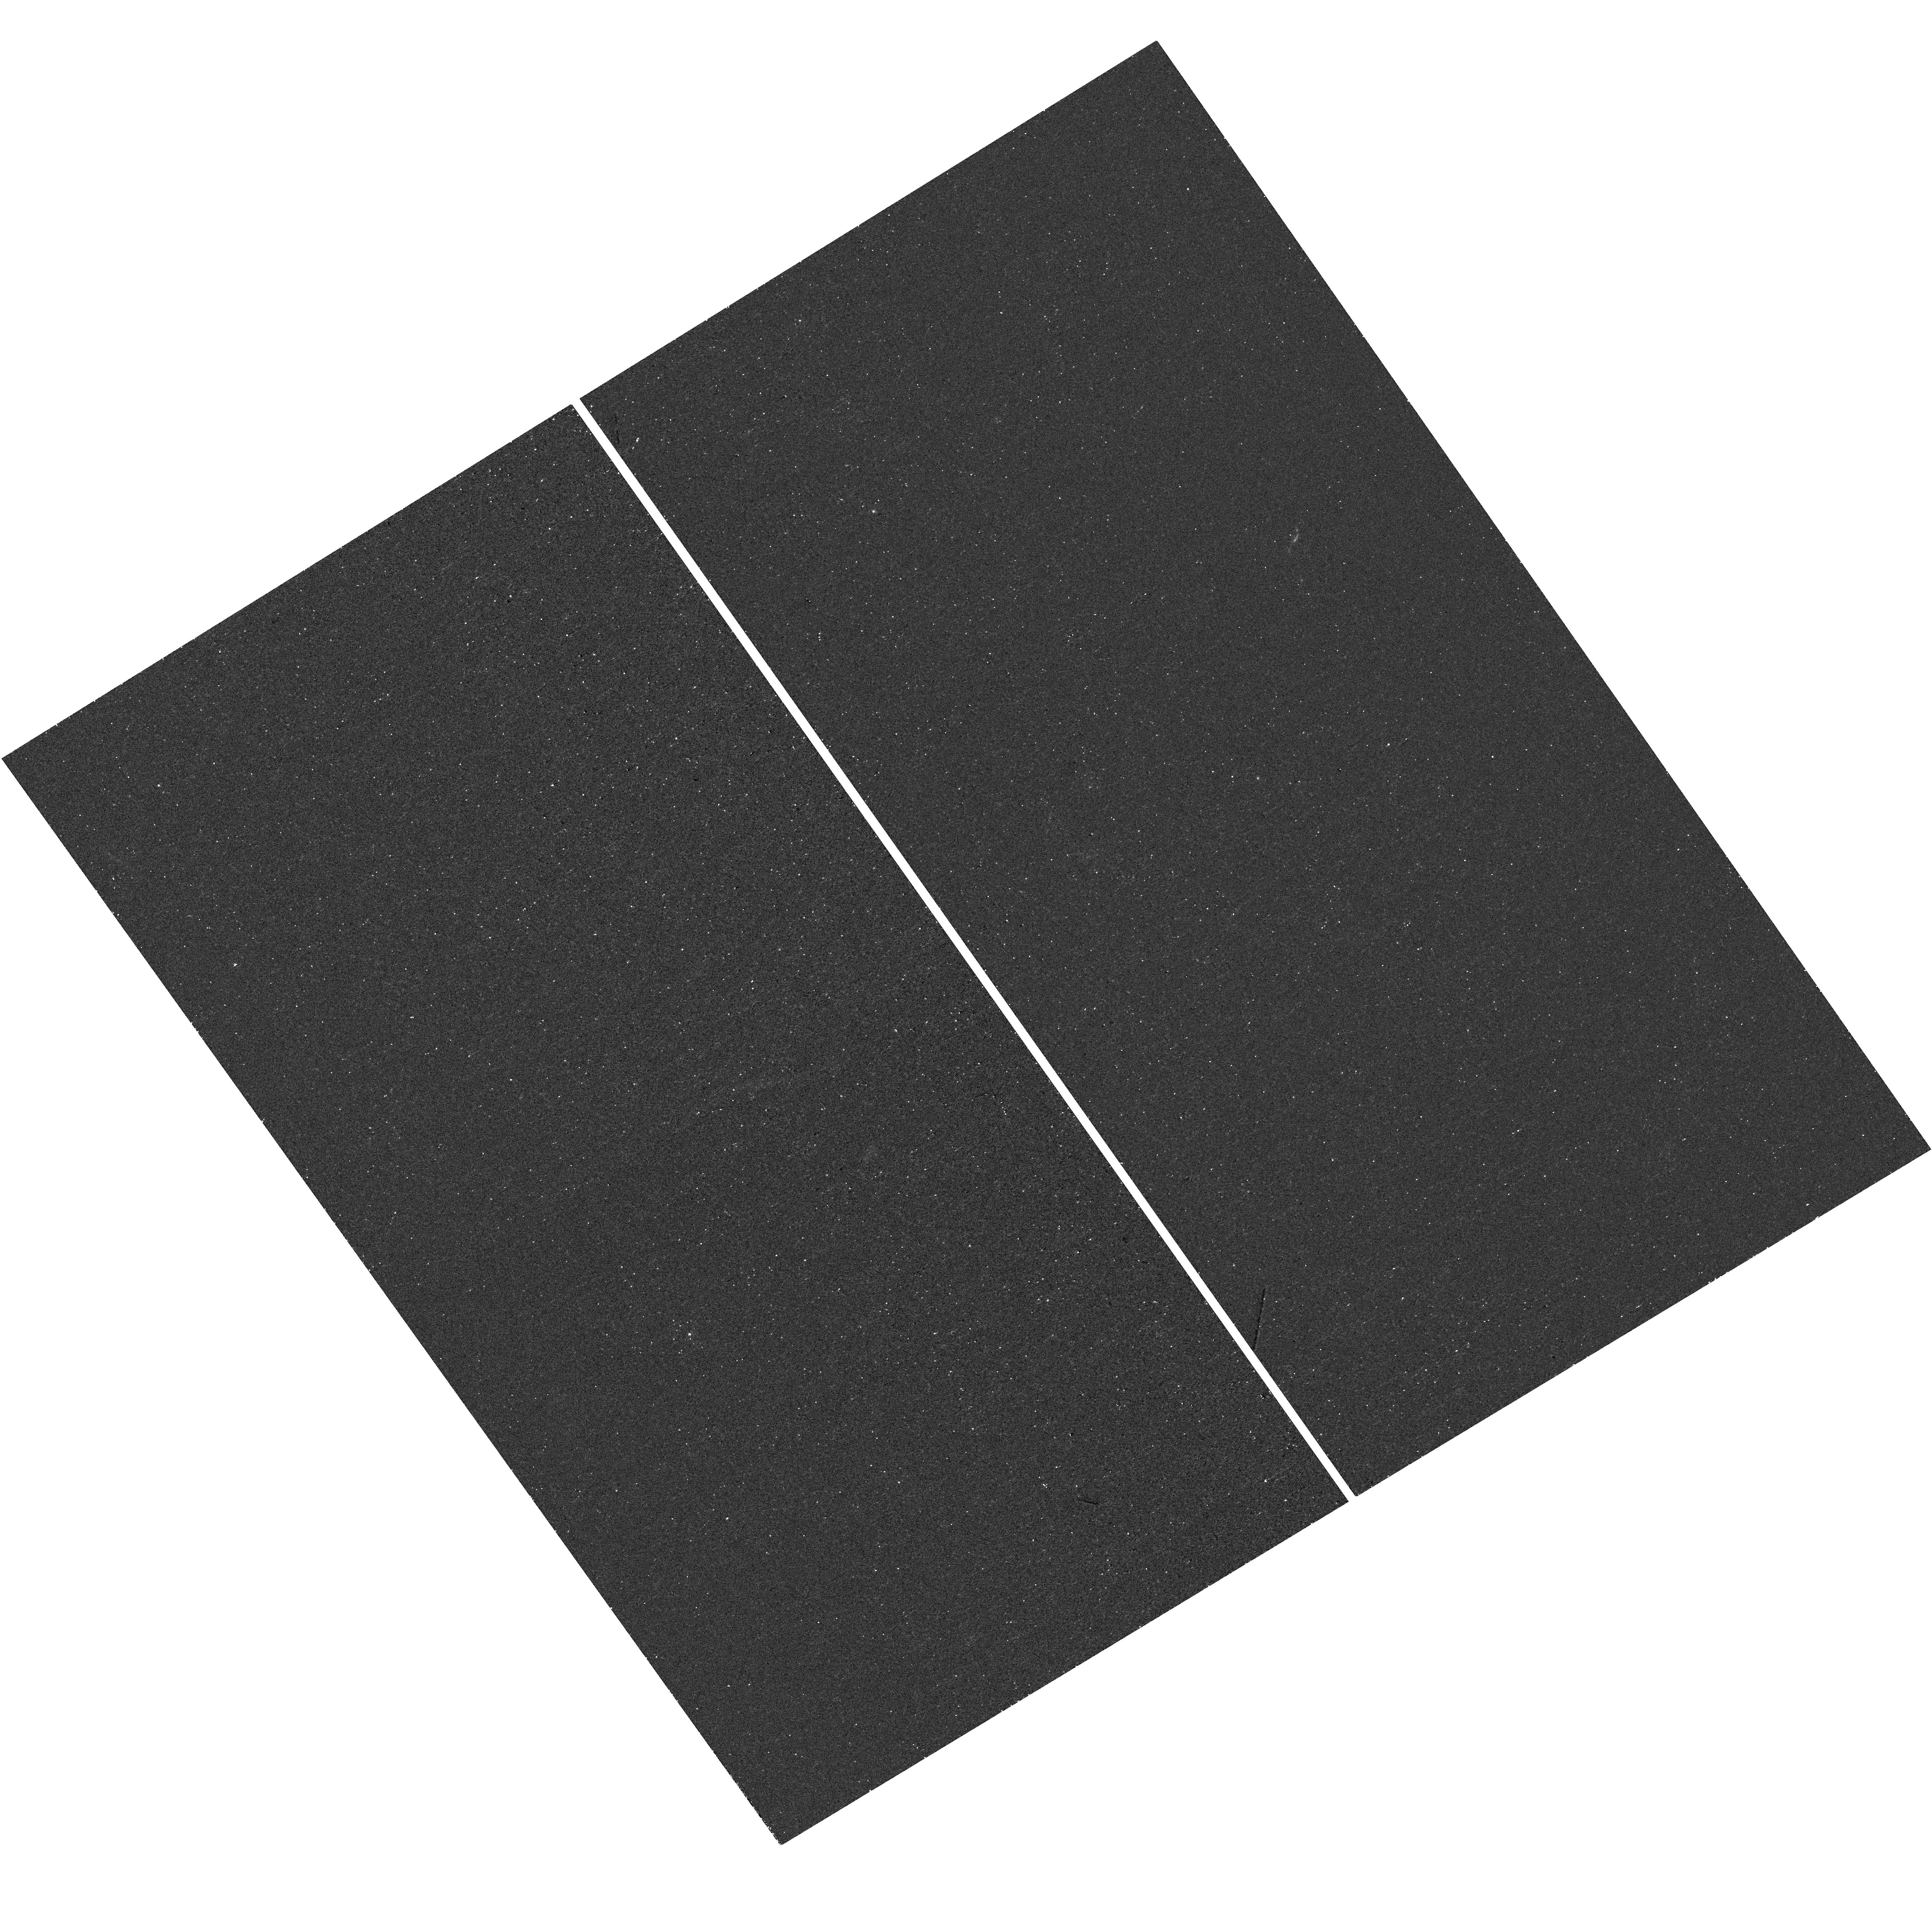
Target: ASASSN-15LH. Instrument: WFC3/UVIS. Filter: F225W. Exposure: 22 min. Observation ID: hst_15499_01_wfc3_uvis_f225w_iduf01

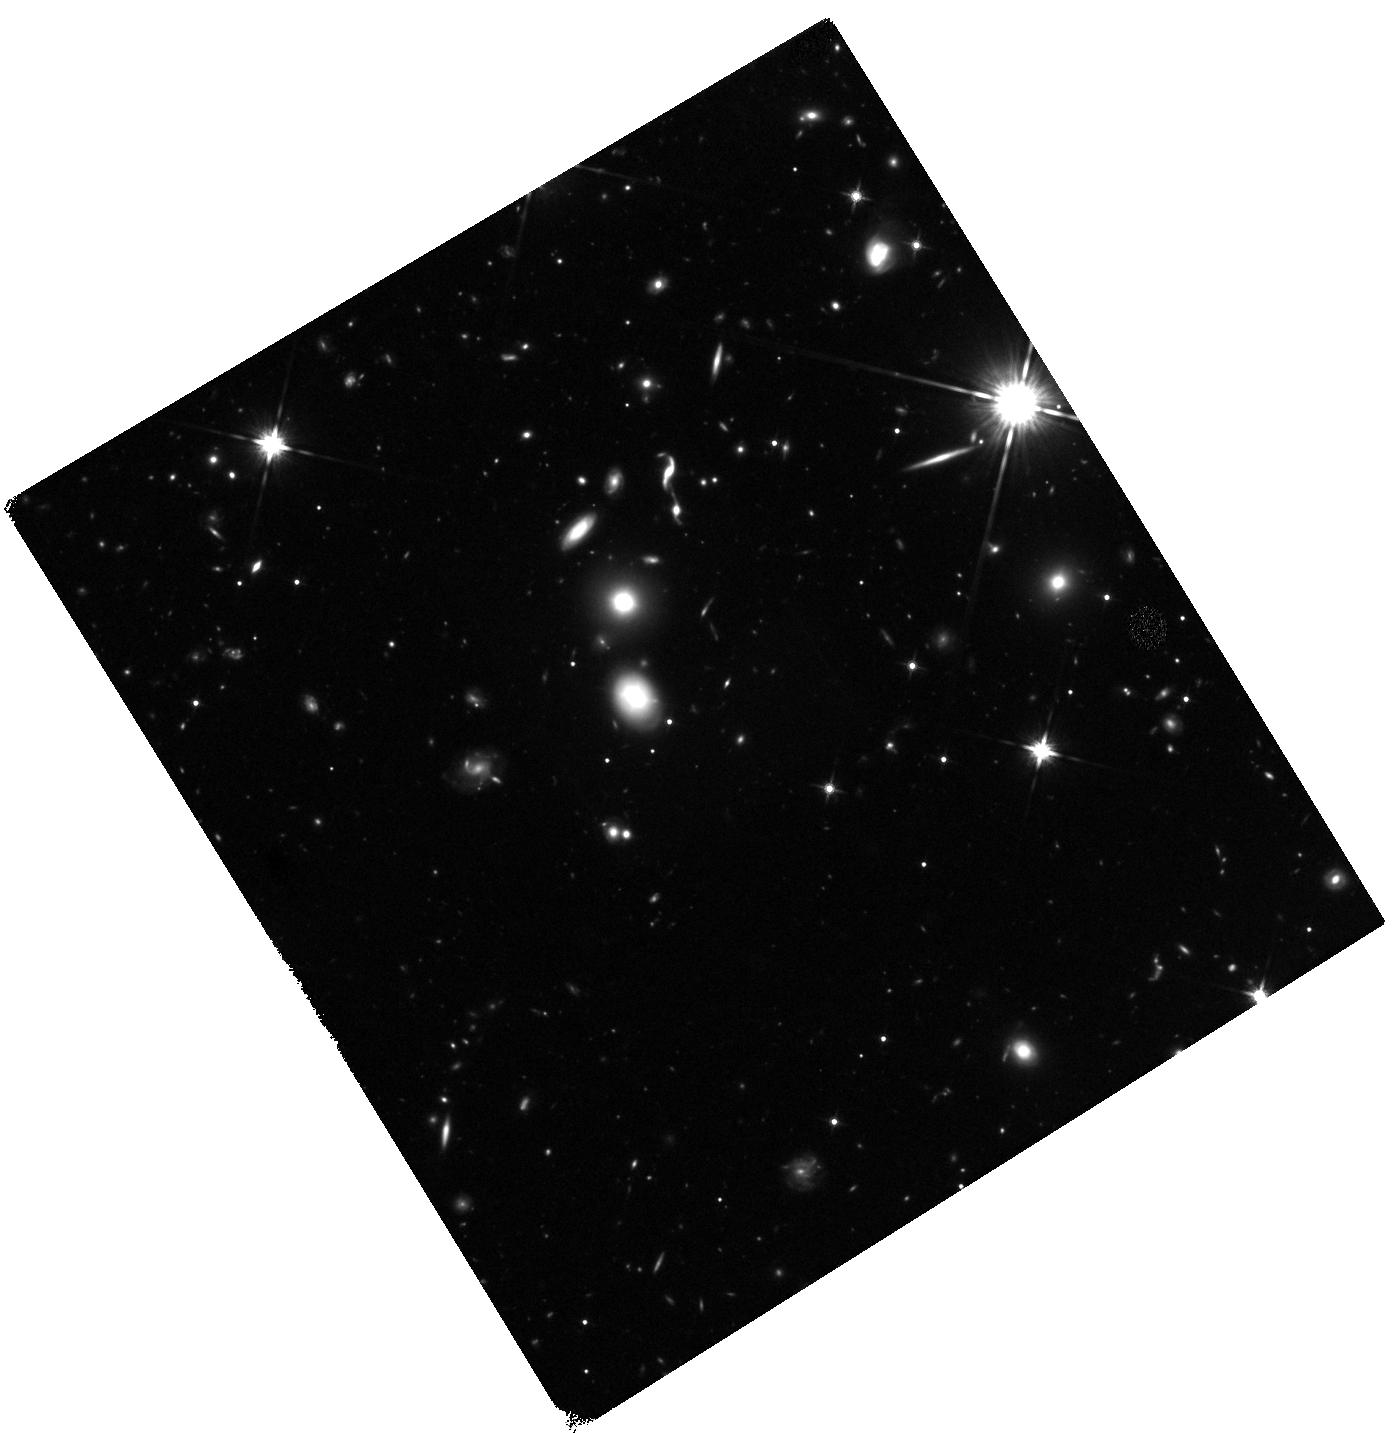
Target: ASASSN-15LH. Instrument: WFC3/IR. Filter: F140W. Exposure: 47 min. Observation ID: hst_15499_02_wfc3_ir_f140w_iduf02

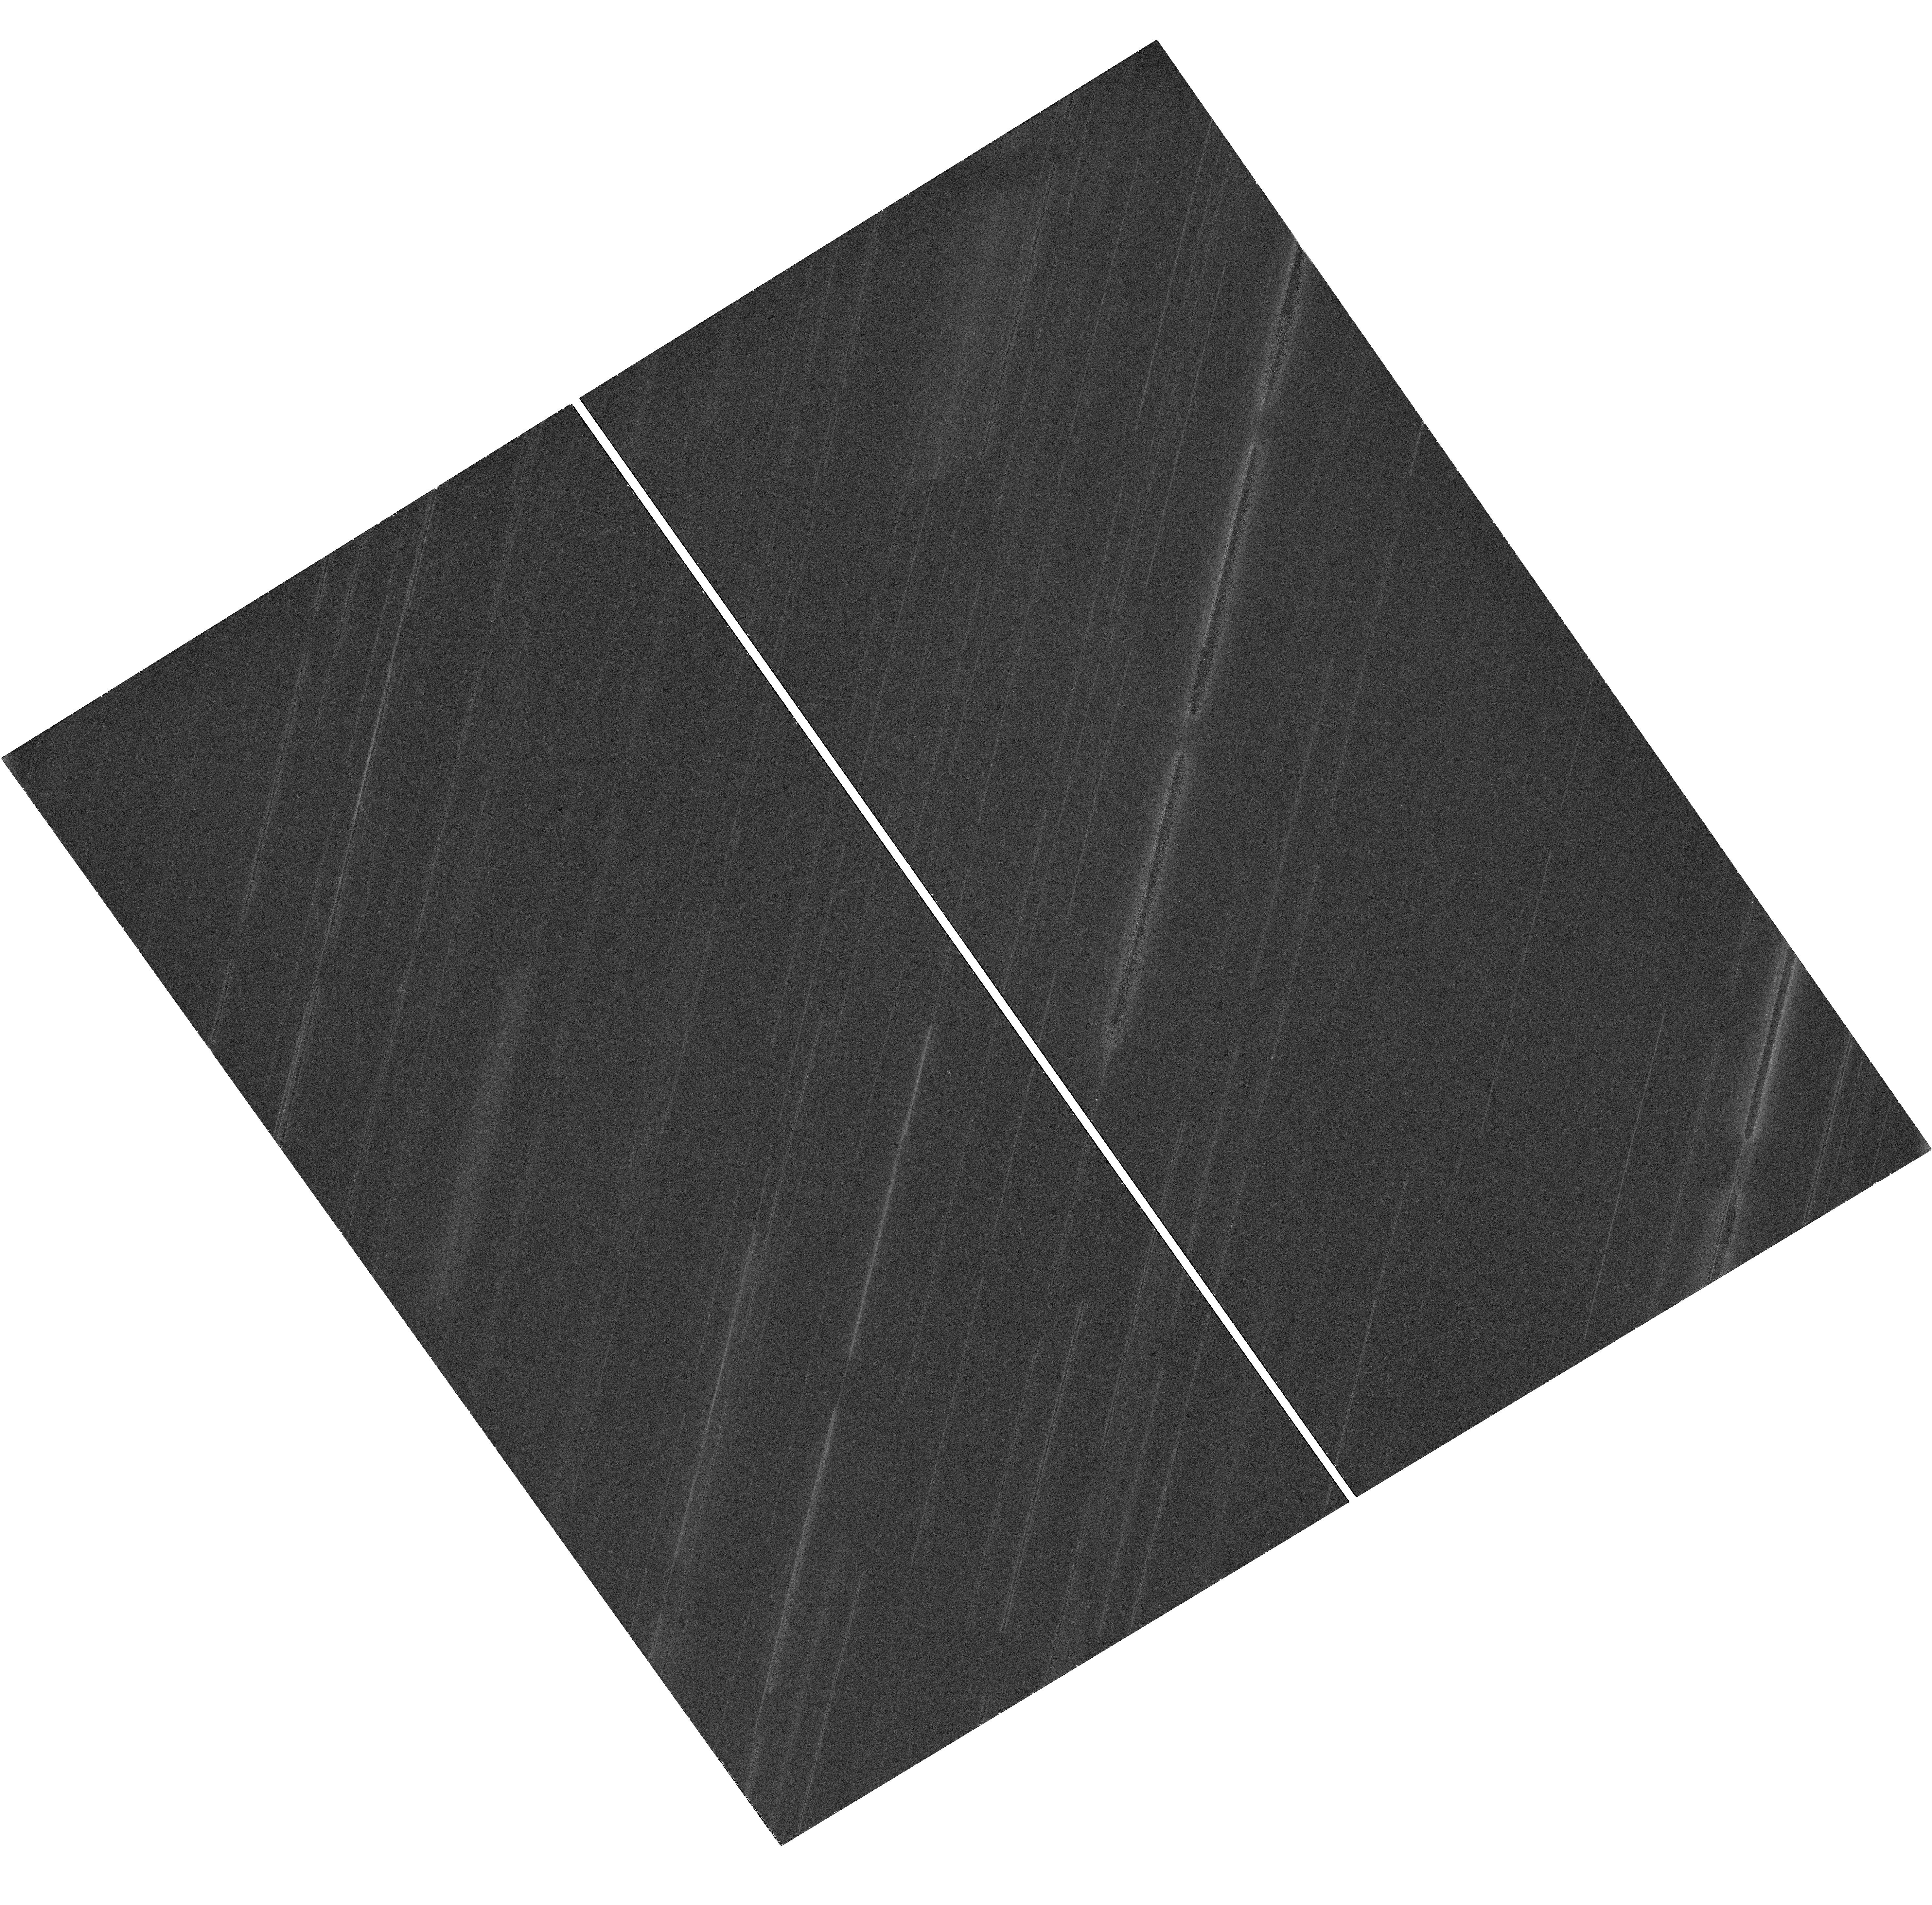
Target: ASASSN-15LH. Instrument: WFC3/UVIS. Filter: F606W. Exposure: 47 min. Observation ID: hst_15499_01_wfc3_uvis_f606w_iduf01

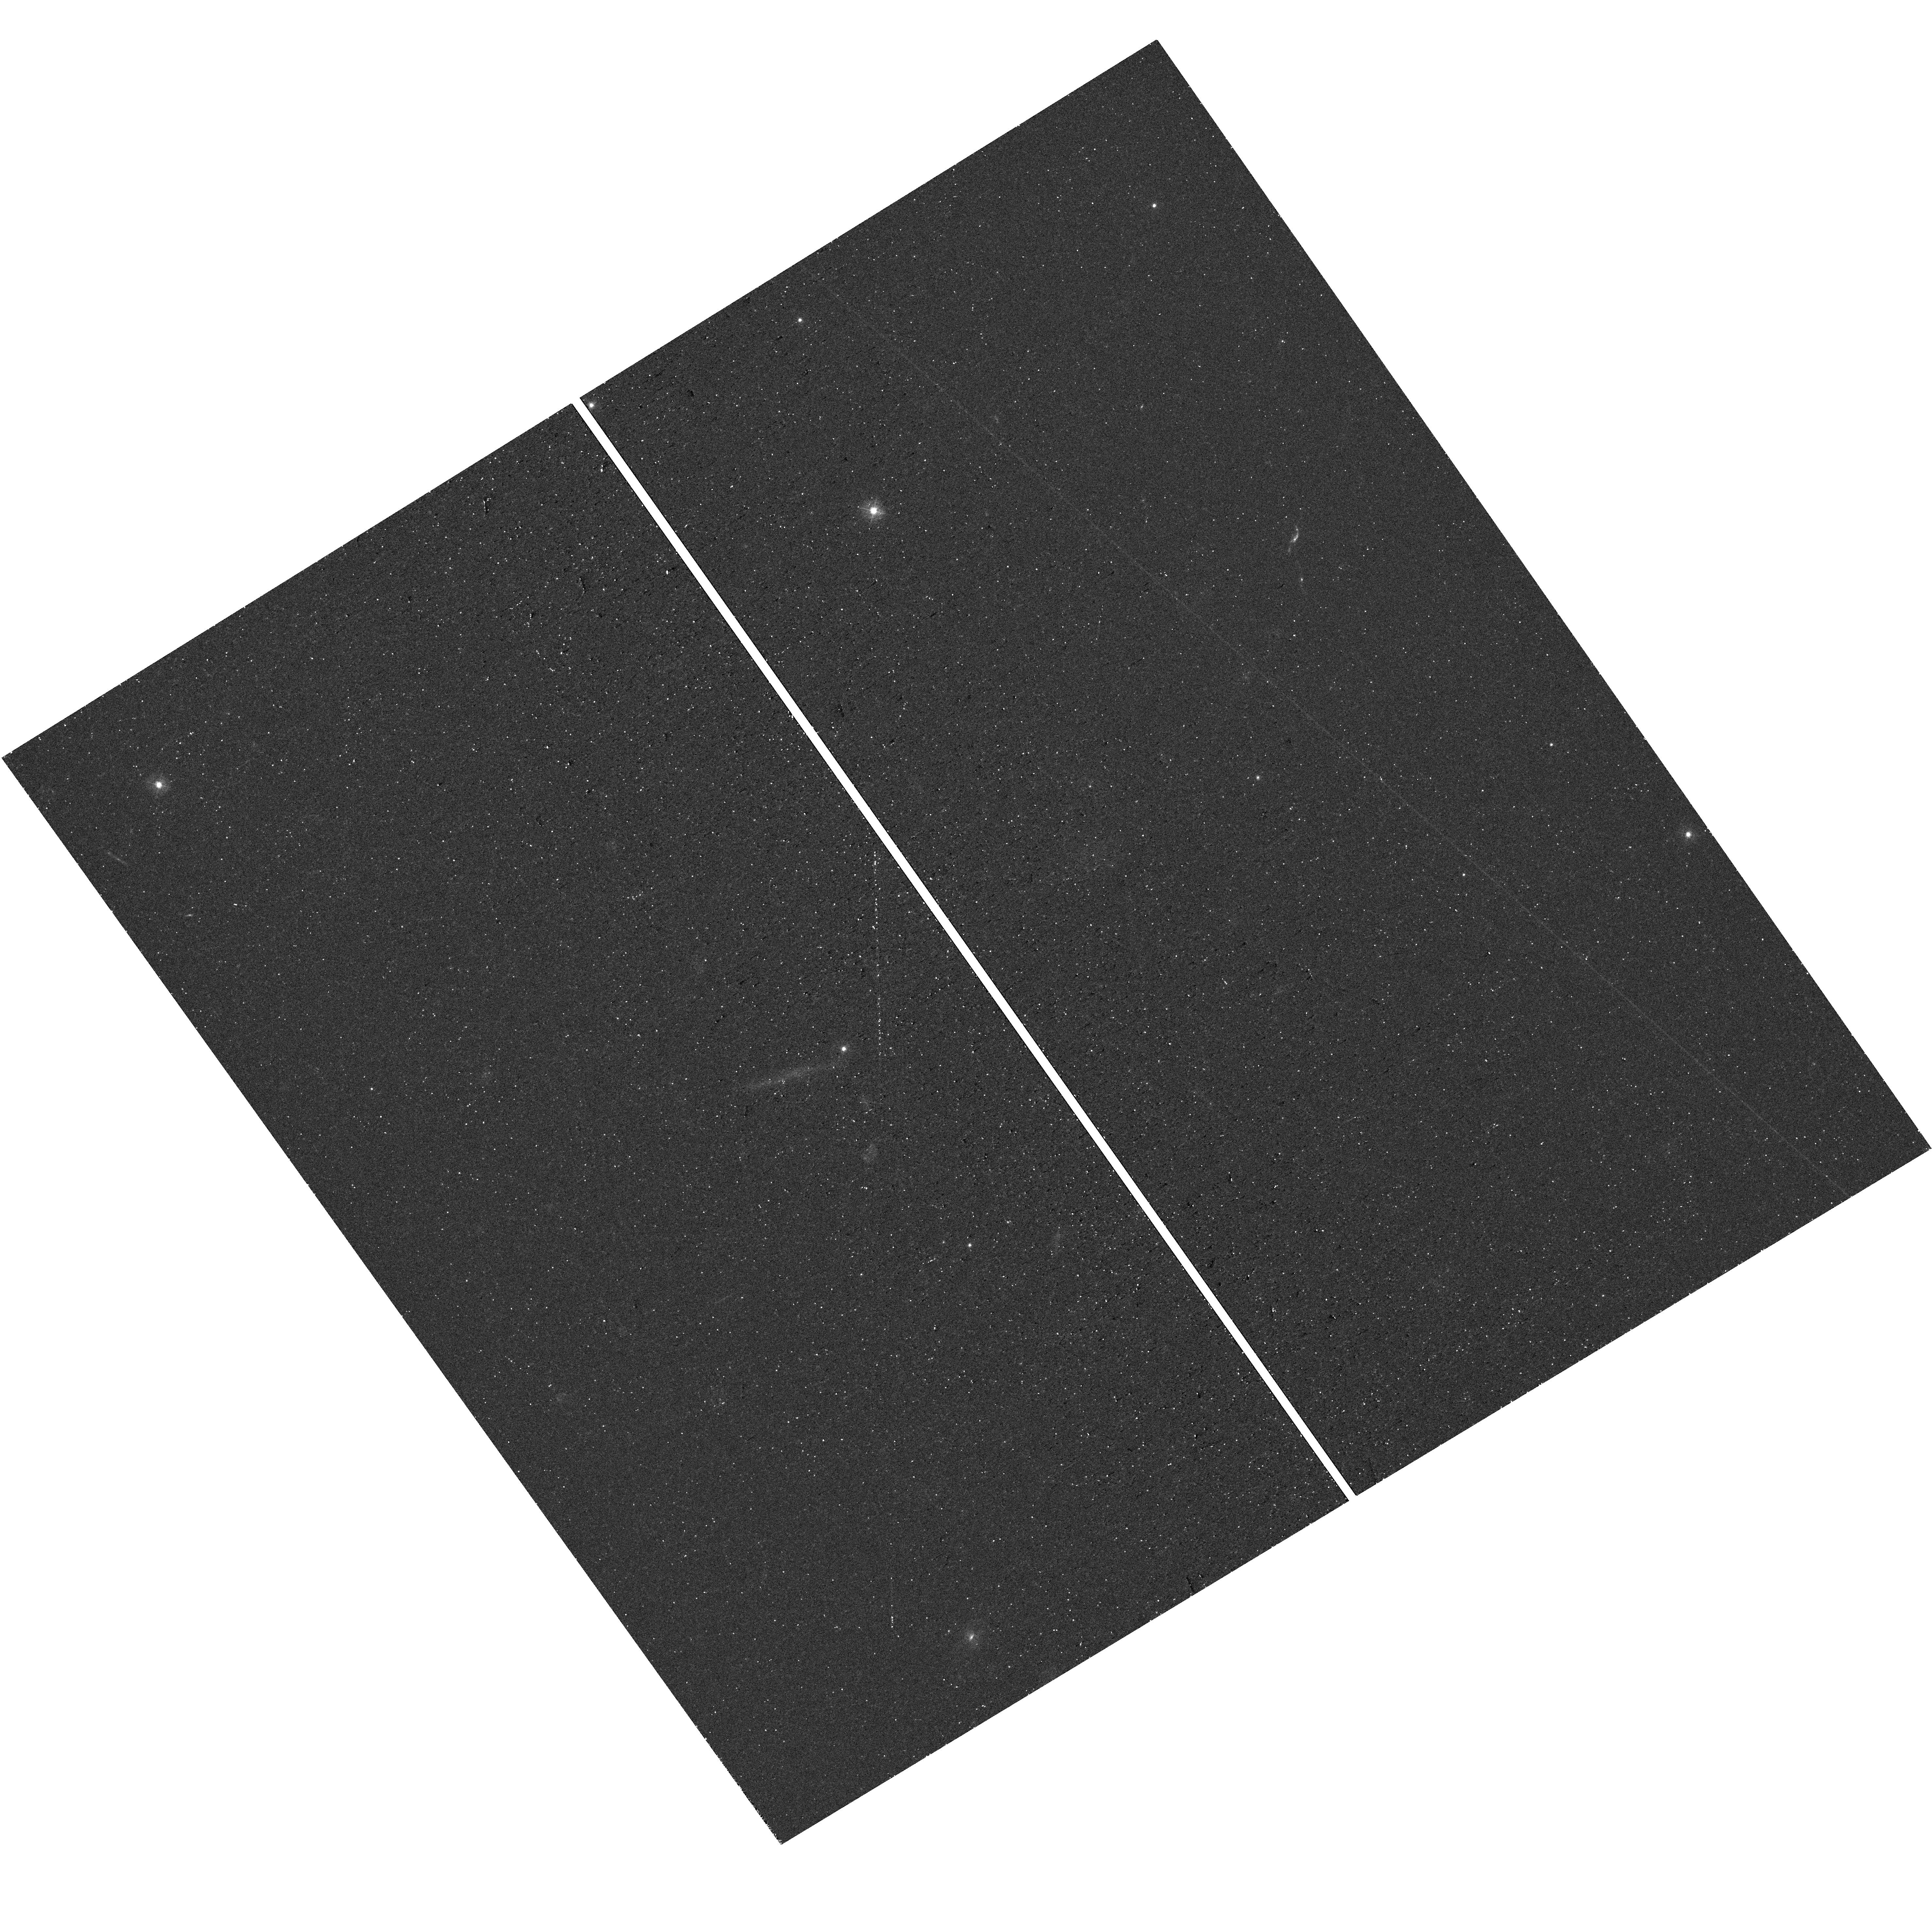
Target: ASASSN-15LH. Instrument: WFC3/UVIS. Filter: F336W. Exposure: 22 min. Observation ID: hst_15499_01_wfc3_uvis_f336w_iduf01

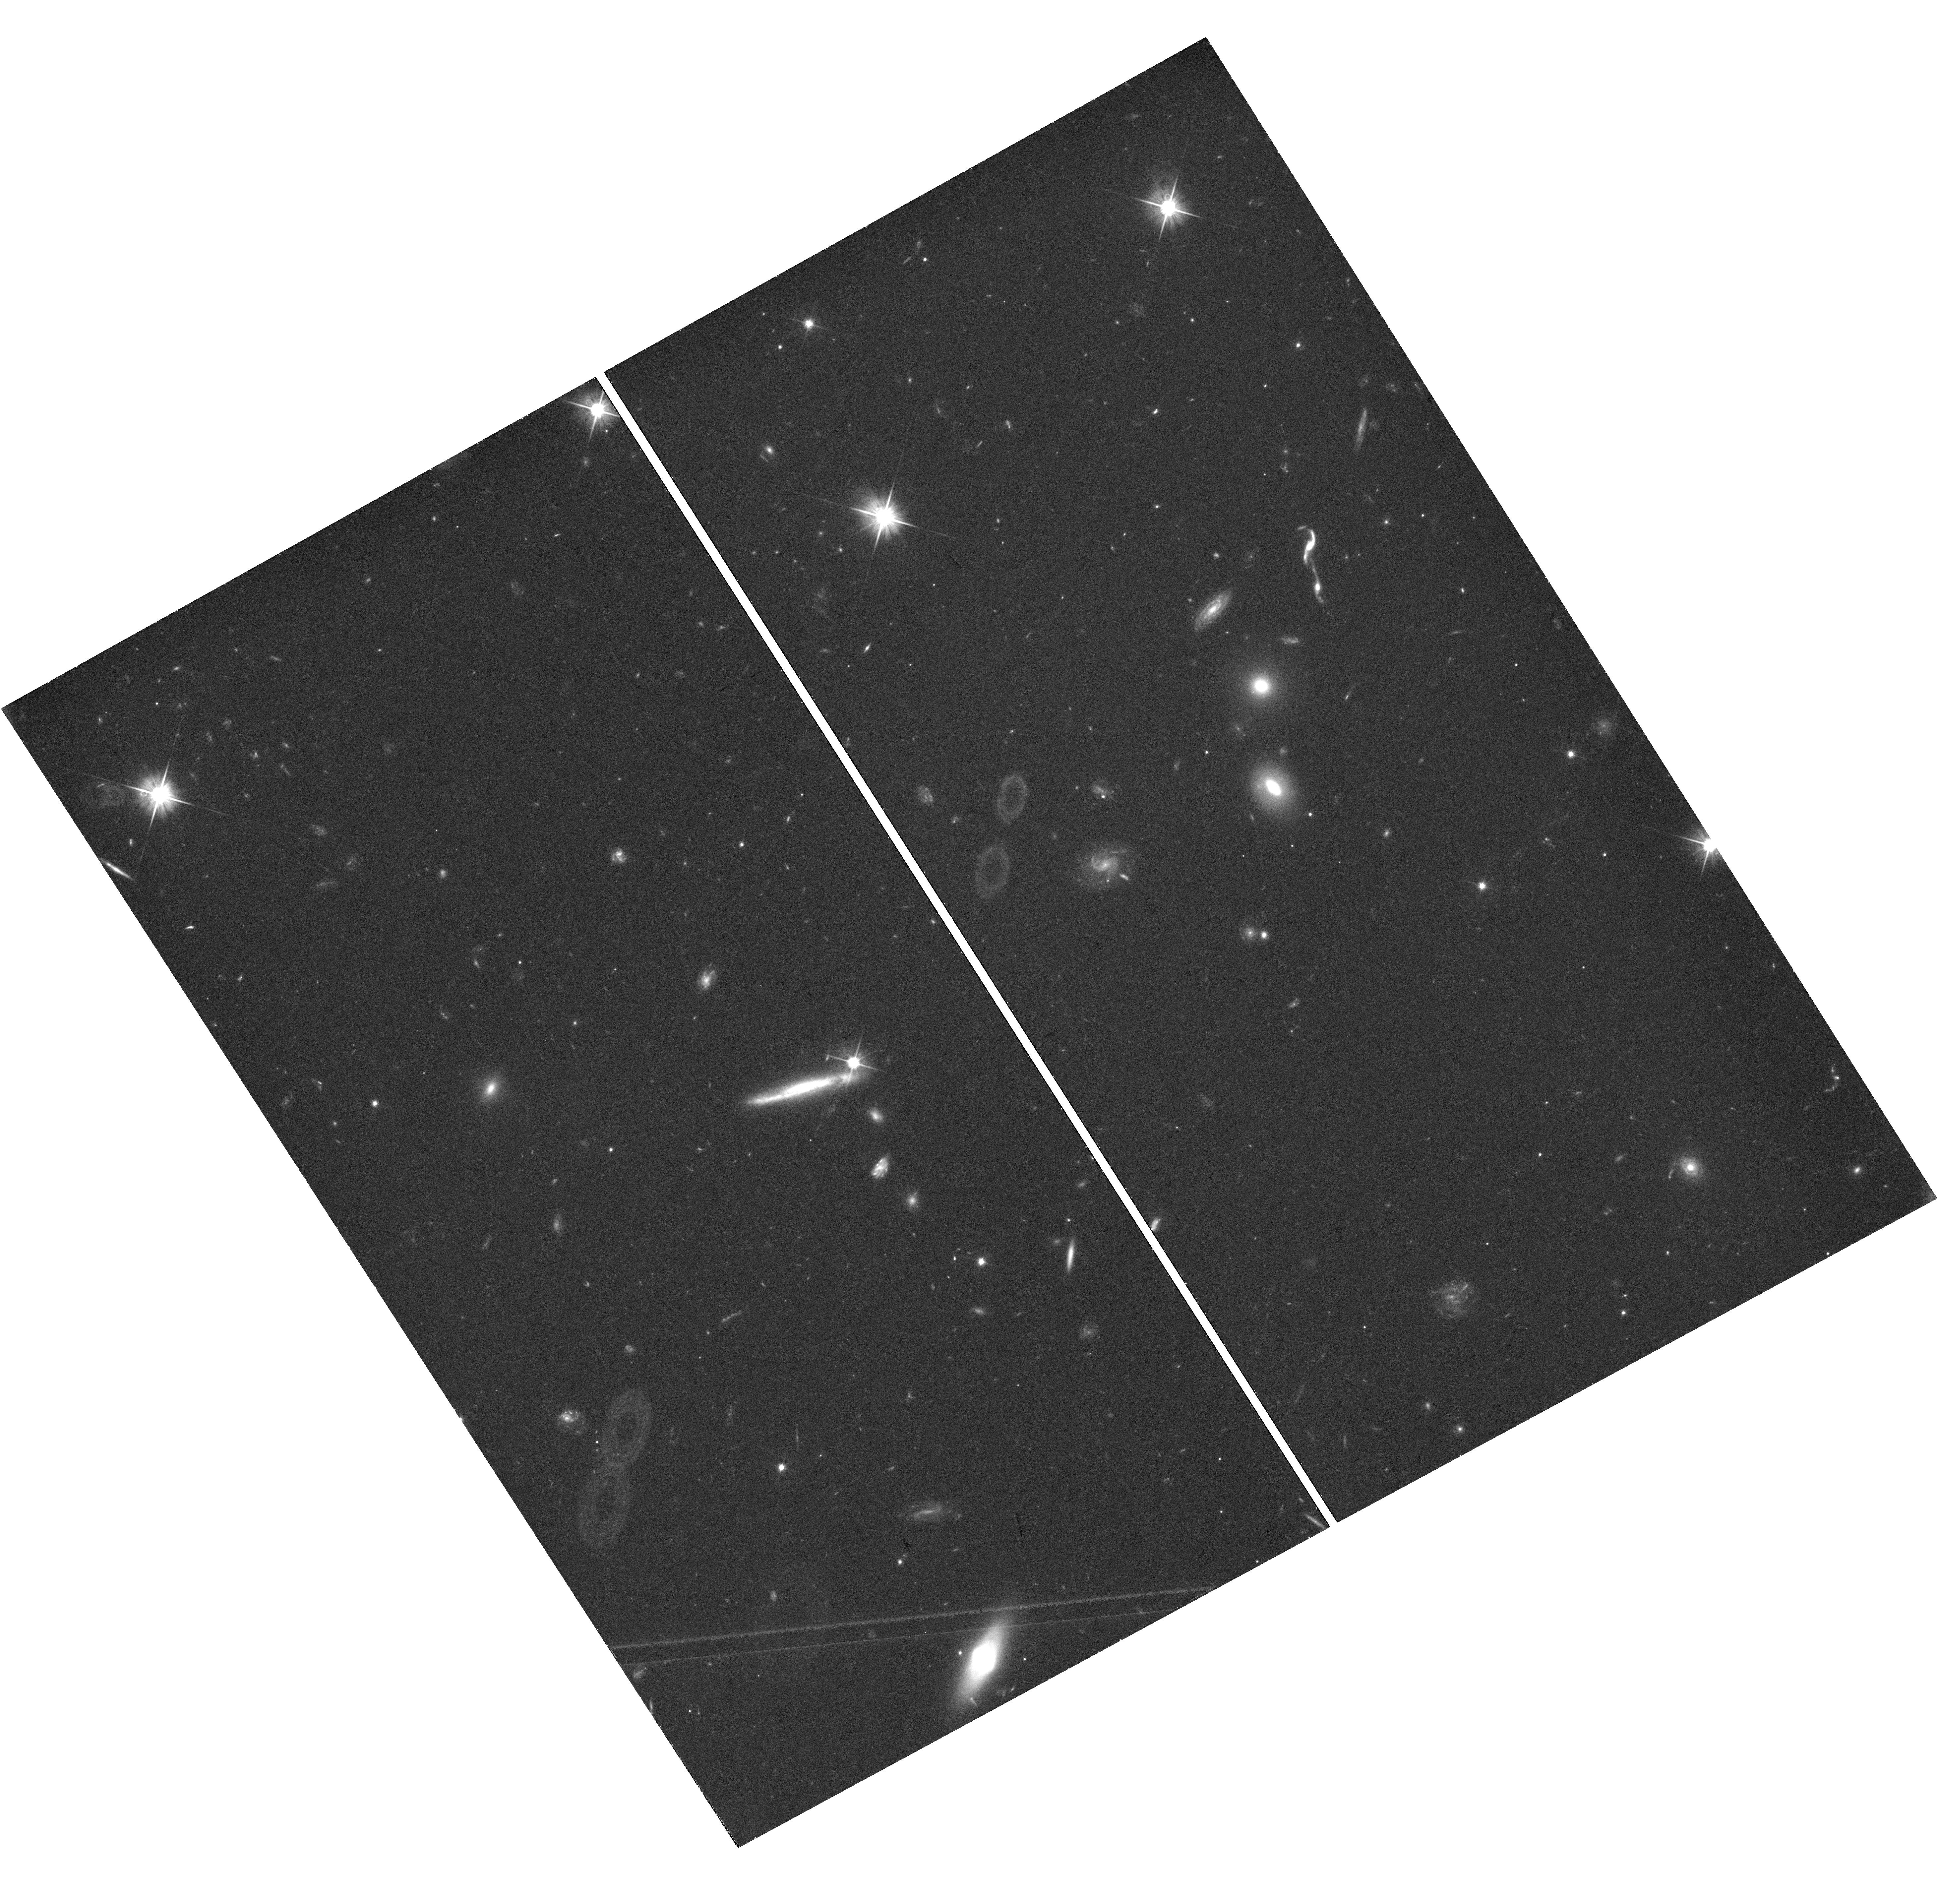
Target: ASASSN-15LH. Instrument: WFC3/UVIS. Filter: F606W. Exposure: 45 min. Observation ID: hst_15499_51_wfc3_uvis_f606w_iduf51

The Mystery of ASASSN-15lh (PI: Fruchter, Andrew S.)

ASASSN-15lh is the most luminous optical transient ever detected. Yet its nature is unclear. It was first thought to be a supernova. However, its host shows little sign of star formation, and the transient has remained extremely hot for nearly two years, making a supernova origin seem less likely. Aternatively, ASSASN-15lh may be a flare caused by the tidal disruption of a star that has flown too close to a supermassive black hole. However, this model is also far from an easy fit. The luminosty of the host's bulge implies a black hole mass so large that a star would almost certainly be swallowed before disrupted, unless the the black hole is spinning relativisitically. Furthermore, the double-humped shape of the light curve seen in the UV is highly unusual for a tidal disrution flare (TDF). Here we propose observations using nearly the entire wavelength range of HST to elucidate the nature of this object. We will be able to determine the location of the transient with respect to the host bulge light, and thus the likely position of the black hole, to ~20 pc, or nearly an order of magnitude better than the present best estimate. We will measure the temperature of the transient, which may prove too high for a supernova at such a late time, and study the host star-formation, which is essential for producing a supernova. Additionally, we will attempt to confirm (or refute) the apparent evidence for a recent merger we have found in the extant HST images. A merger should greatly enance the rate of stellar disruptions by a central black hole. Together these obsevations will dramatically improve our undertanding of this most extraordinary transient.